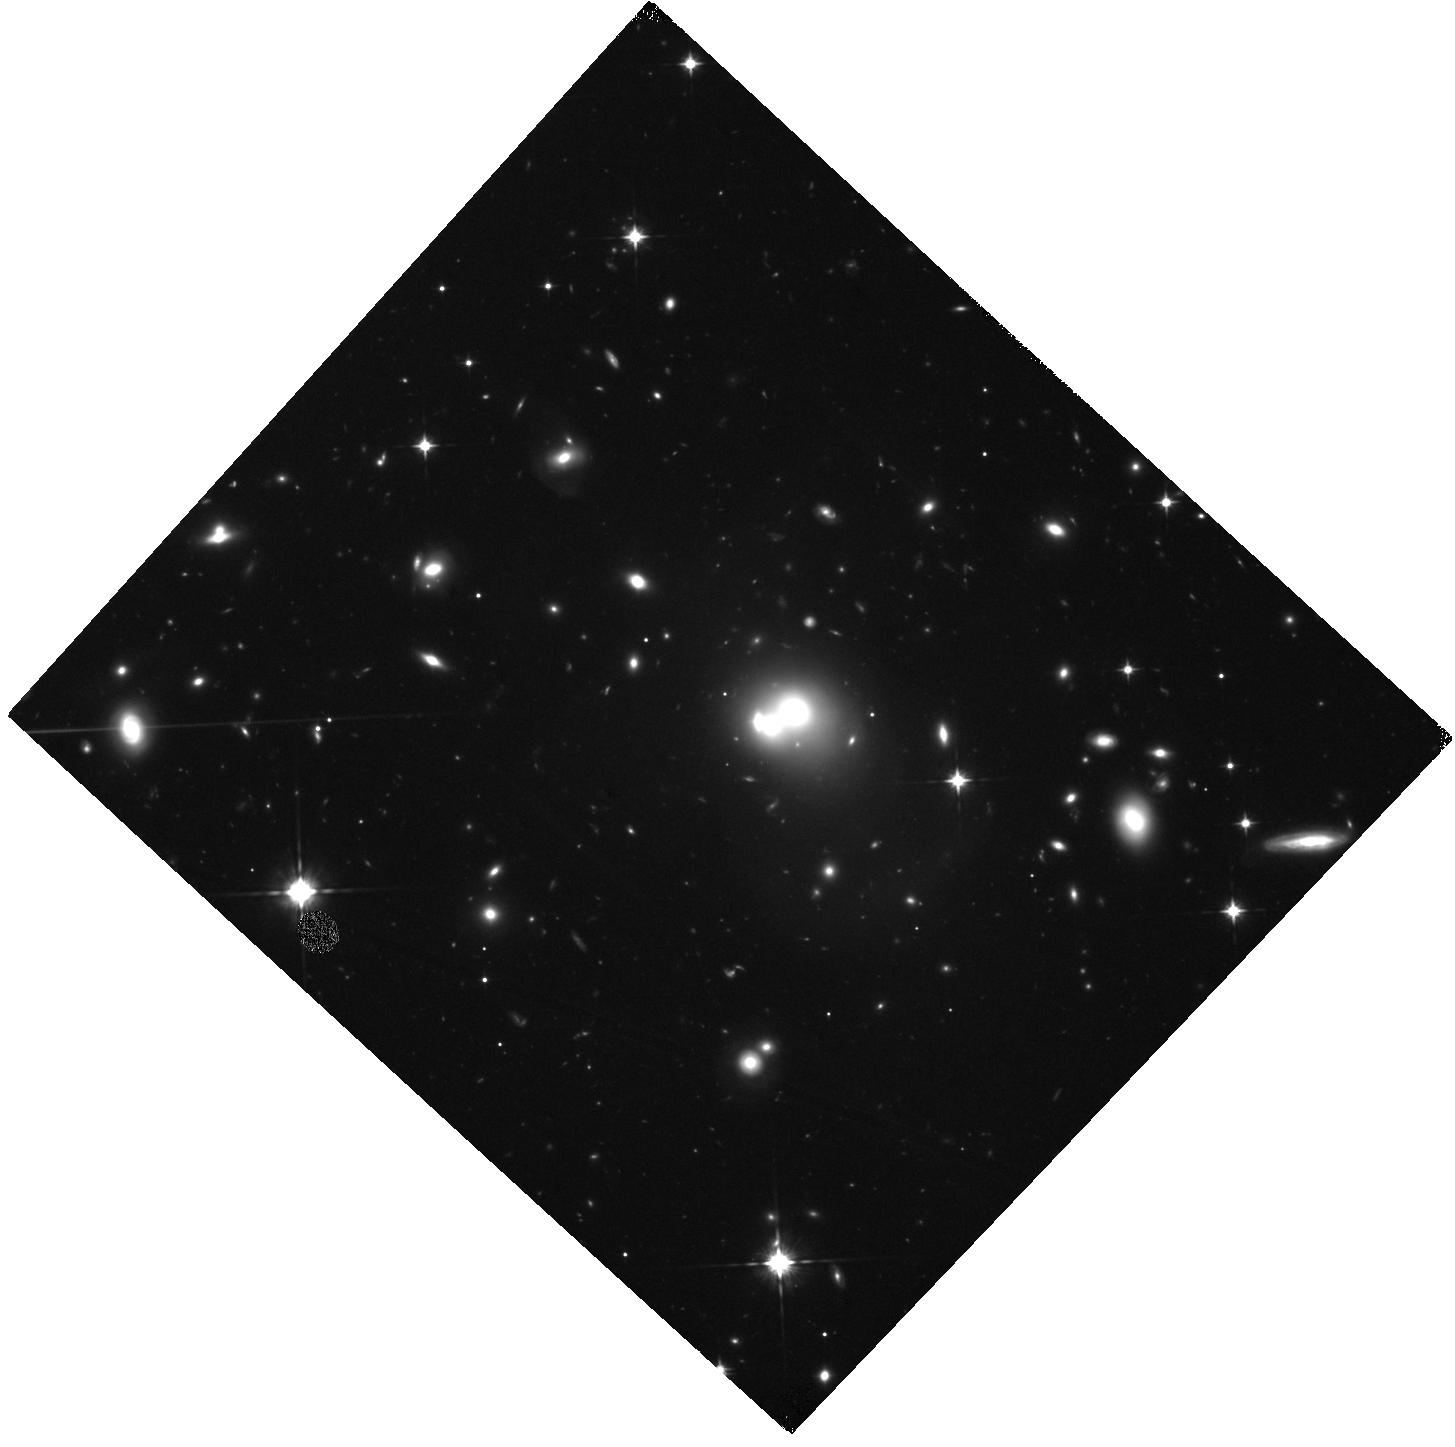
Target: RXJ0720.8+7109
Instrument: WFC3/IR
Filter: F105W
Exposure: 2.2 h
Observation ID: hst_12763_01_wfc3_ir_f105w_ibul01

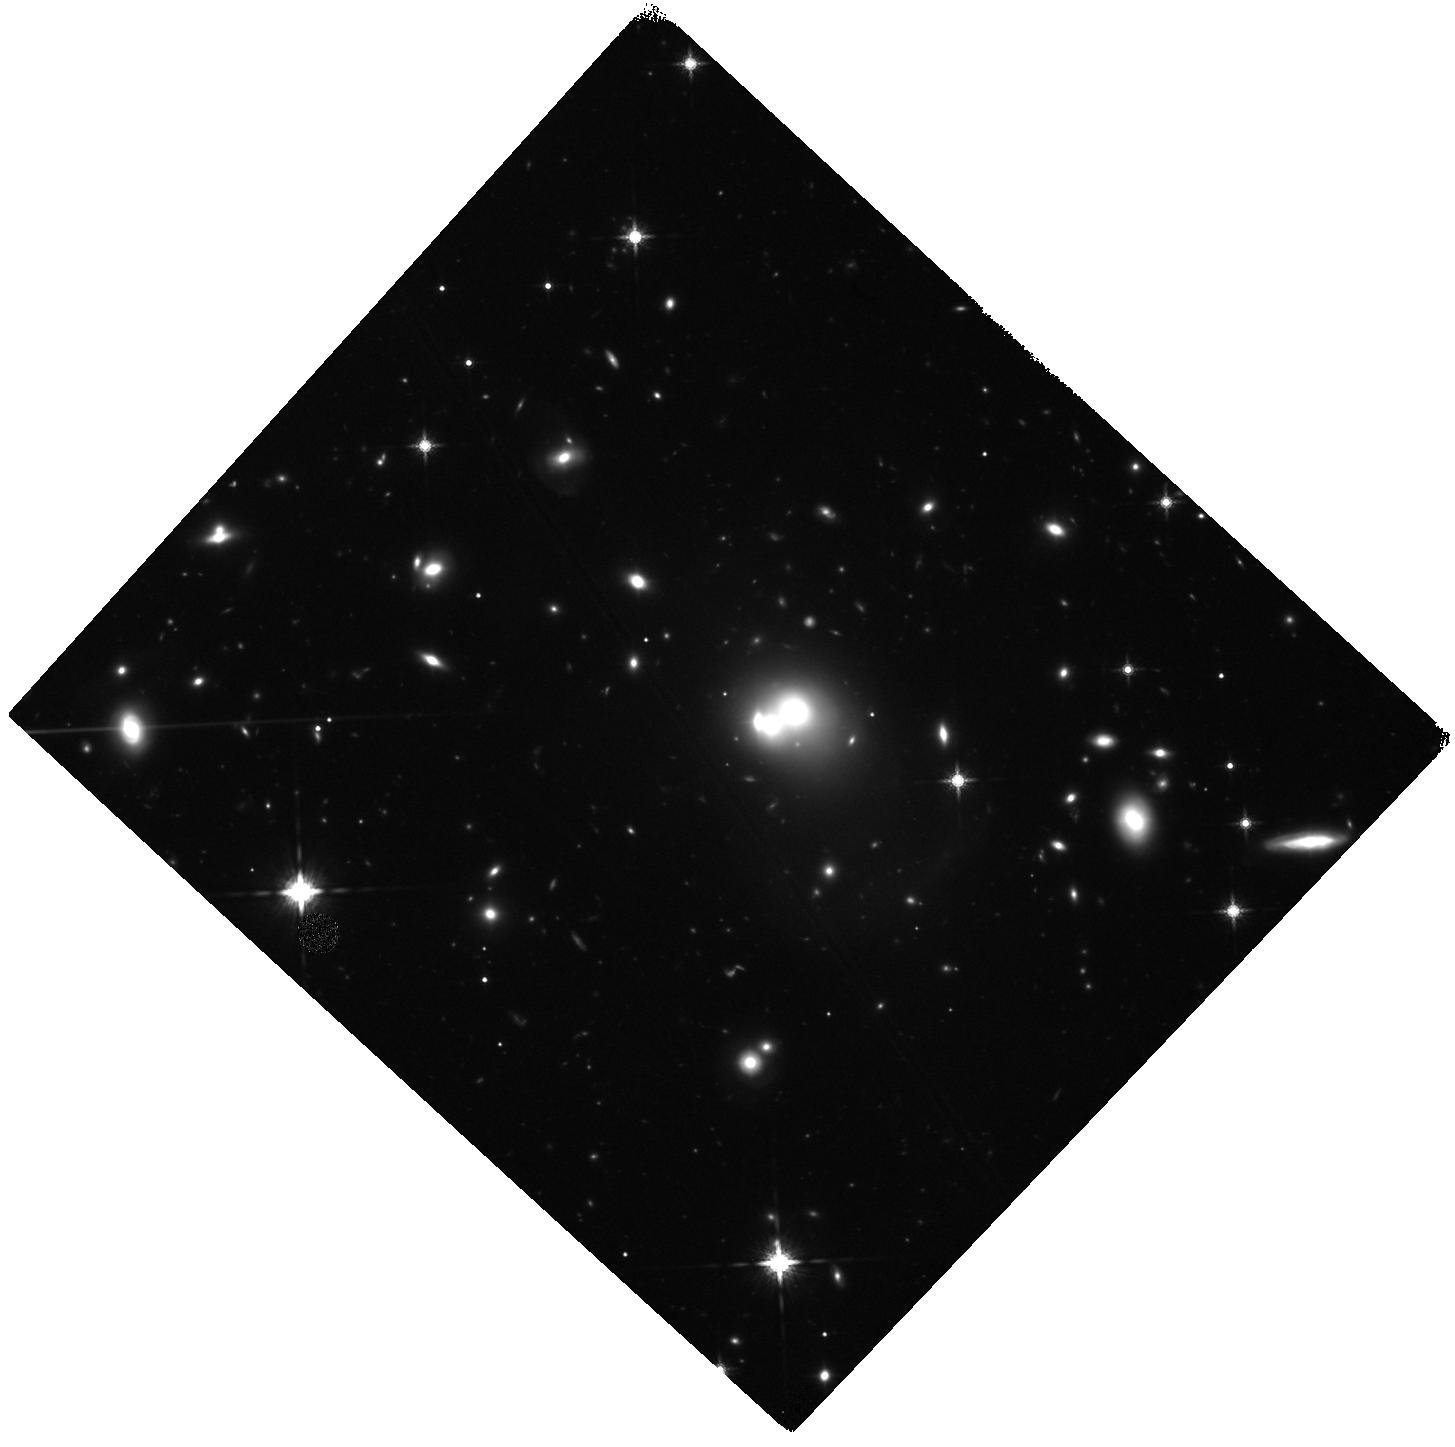
Target: RXJ0720.8+7109
Instrument: WFC3/IR
Filter: F160W
Exposure: 1.1 h
Observation ID: hst_12763_01_wfc3_ir_f160w_ibul01

The Impact of Brightest Cluster Galaxy Formation on the Intracluster Medium (PI: Mulchaey, John S.)

We propose Chandra and HST observations of a unique X-ray cluster in which the Brightest Cluster Galaxy (BCG) is in the late stages of formation. The Chandra observations will be used to study how the properties of the intracluster medium are impacted by BCG formation and the HST data will be used to map out the intracluster stellar light. We will test whether the formation of the BCG has destroyed the cool core and determine the role of intracluster stars in enriching the intracluster medium. The proposed observations will be combined with our existing Chandra and HST data for clusters where the BCG is in the early stages of formation, allowing us to develop a more complete evolutionary picture of how BCG formation has affected the intracluster medium.